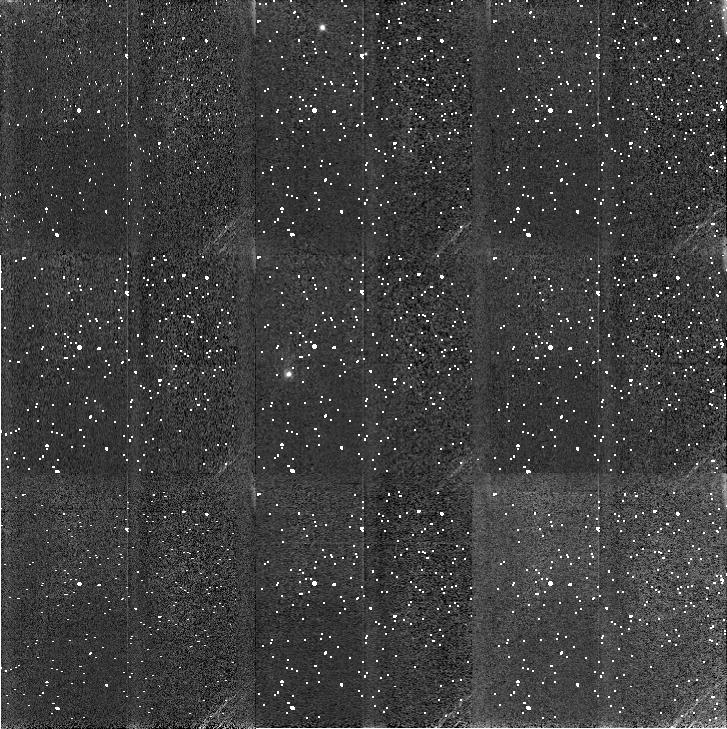
Target: L1688-POS7
Instrument: NICMOS/NIC3
Filter: F110W
Exposure: 12 min
Observation ID: n4u202050

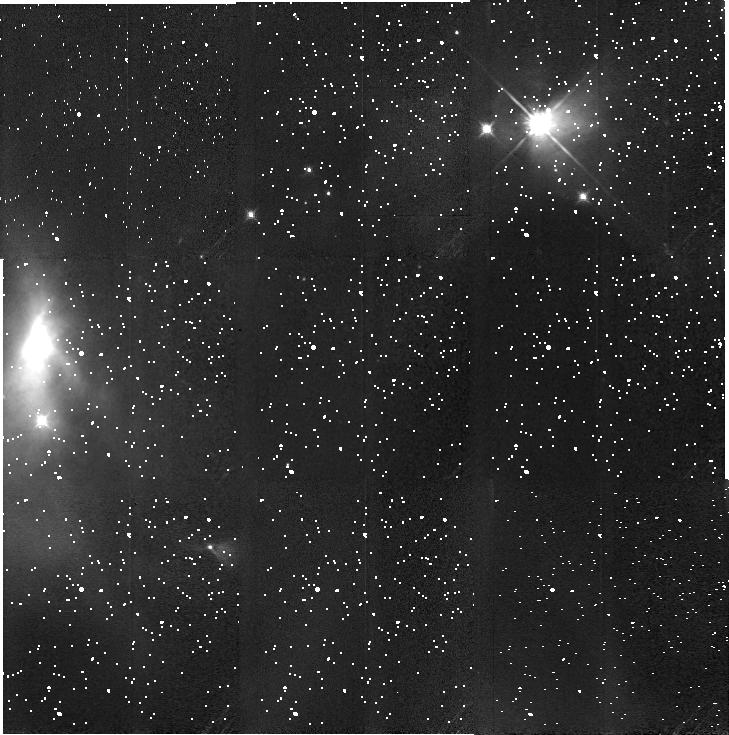
Target: L1688-POS2
Instrument: NICMOS/NIC3
Filter: F160W
Exposure: 10 min
Observation ID: n4u201040

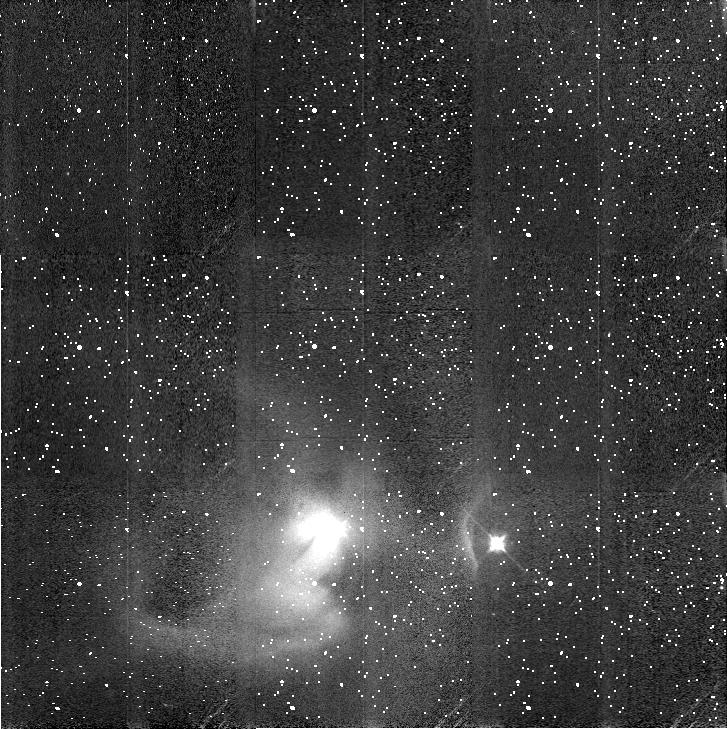
Target: L1688-POS10
Instrument: NICMOS/NIC3
Filter: F160W
Exposure: 10 min
Observation ID: n4u203060

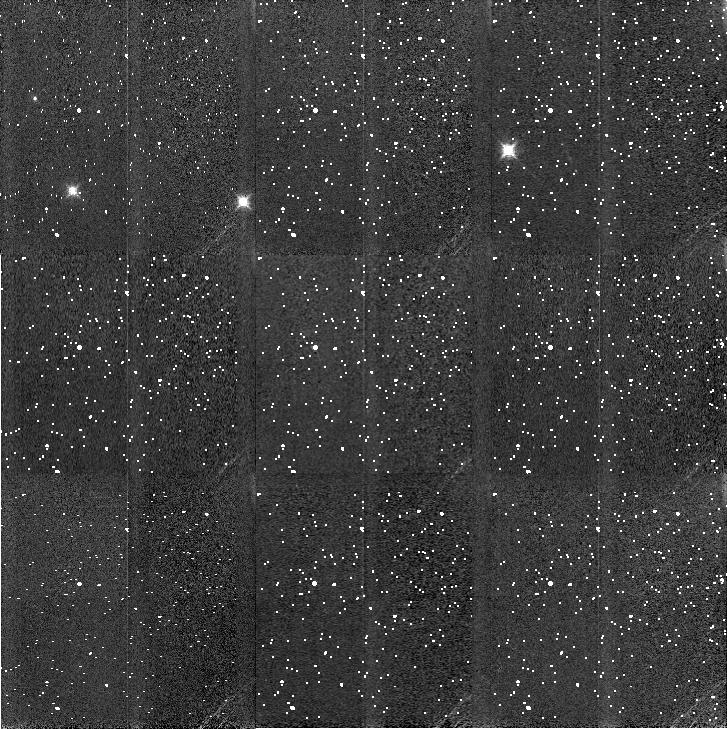
Target: L1688-POS11
Instrument: NICMOS/NIC3
Filter: F160W
Exposure: 10 min
Observation ID: n4u2a3020

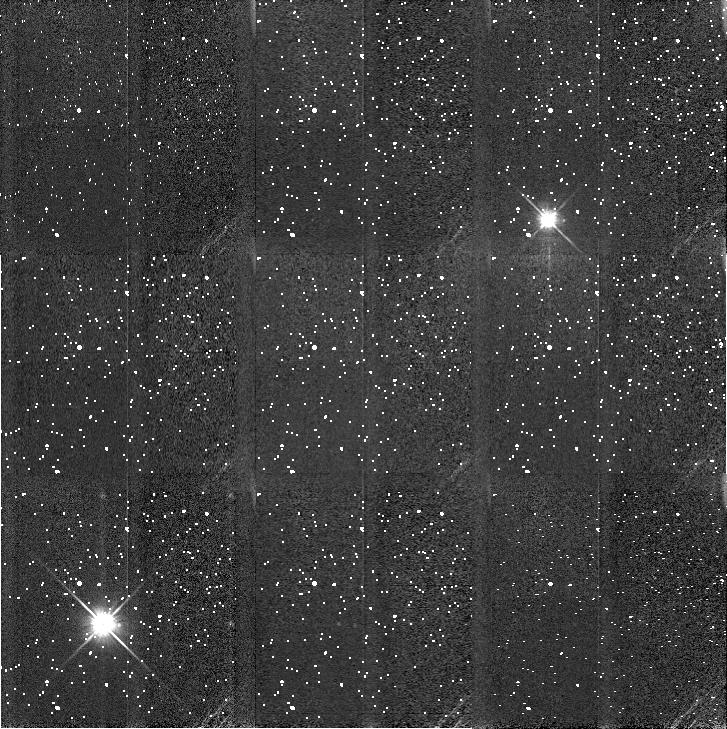
Target: L1688-POS1
Instrument: NICMOS/NIC3
Filter: F110W
Exposure: 12 min
Observation ID: n4u201010

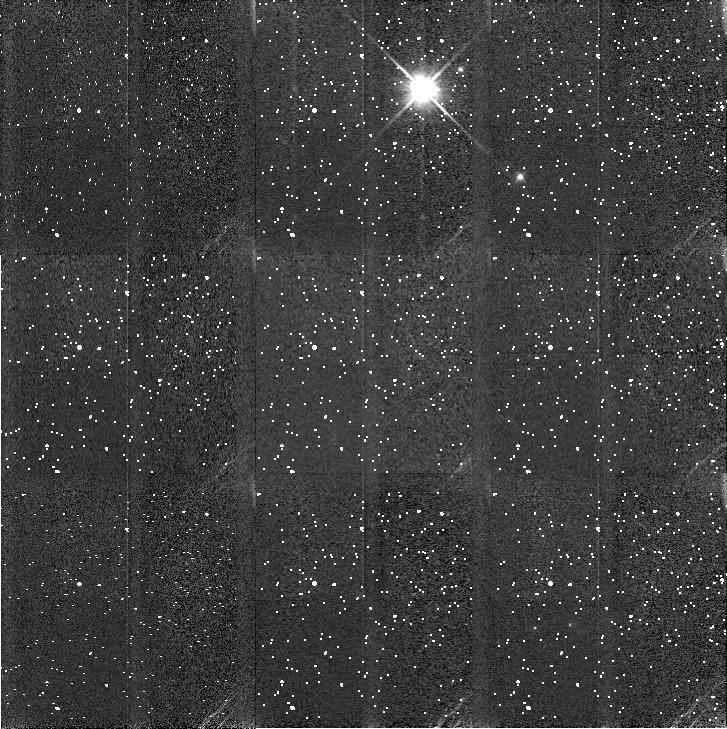
Target: L1688-POS12
Instrument: NICMOS/NIC3
Filter: F110W
Exposure: 12 min
Observation ID: n4u2a3030

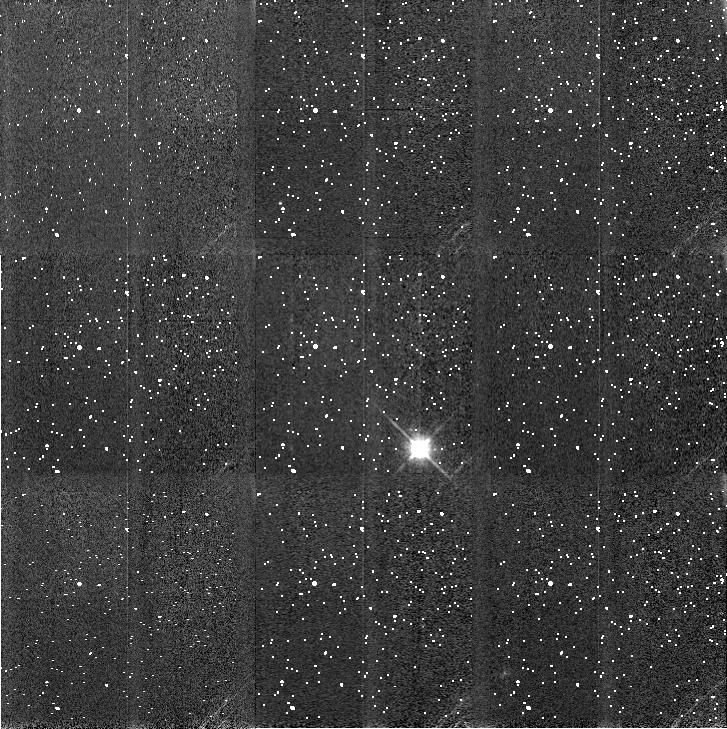
Target: L1688-POS6
Instrument: NICMOS/NIC3
Filter: F160W
Exposure: 10 min
Observation ID: n4u202040

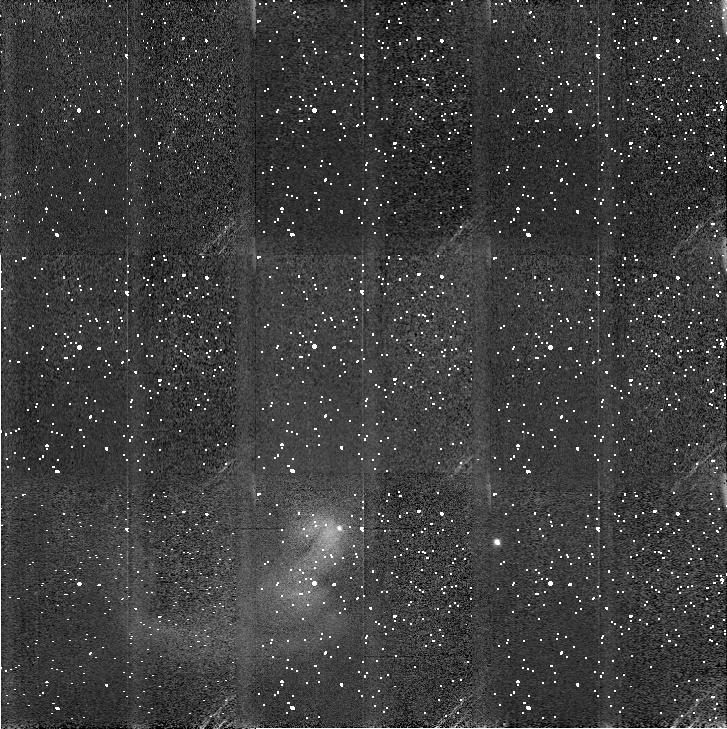
Target: L1688-POS10
Instrument: NICMOS/NIC3
Filter: F110W
Exposure: 12 min
Observation ID: n4u203050

HST/NICMOS Observations of the Nearest Embedded Cluster: the L1688 {Rho Oph} Protostellar Region (PI: Myers, Philip C.)

We propose to image the densest parts of the nearest young cluster, in the L1688 dark cloud in Ophiuchus, using the NIC 3 camera on HST at J and H. The L1688 cluster is unique in its proximity to Earth, only 125 pc away; and in its high proportion of optically invisible protostars. When observed with the superior HST/NIC 3 resolution (0arcs25 or 30 AU) and sensitivity (J_ max = 22.5, H_ max = 21.6), we believe this cluster will provide three ``firsts" at once -- the first image of a cluster of protostars, the first population of protobinaries, and the first population of protostellar disks, resolved by their scattered starlight.